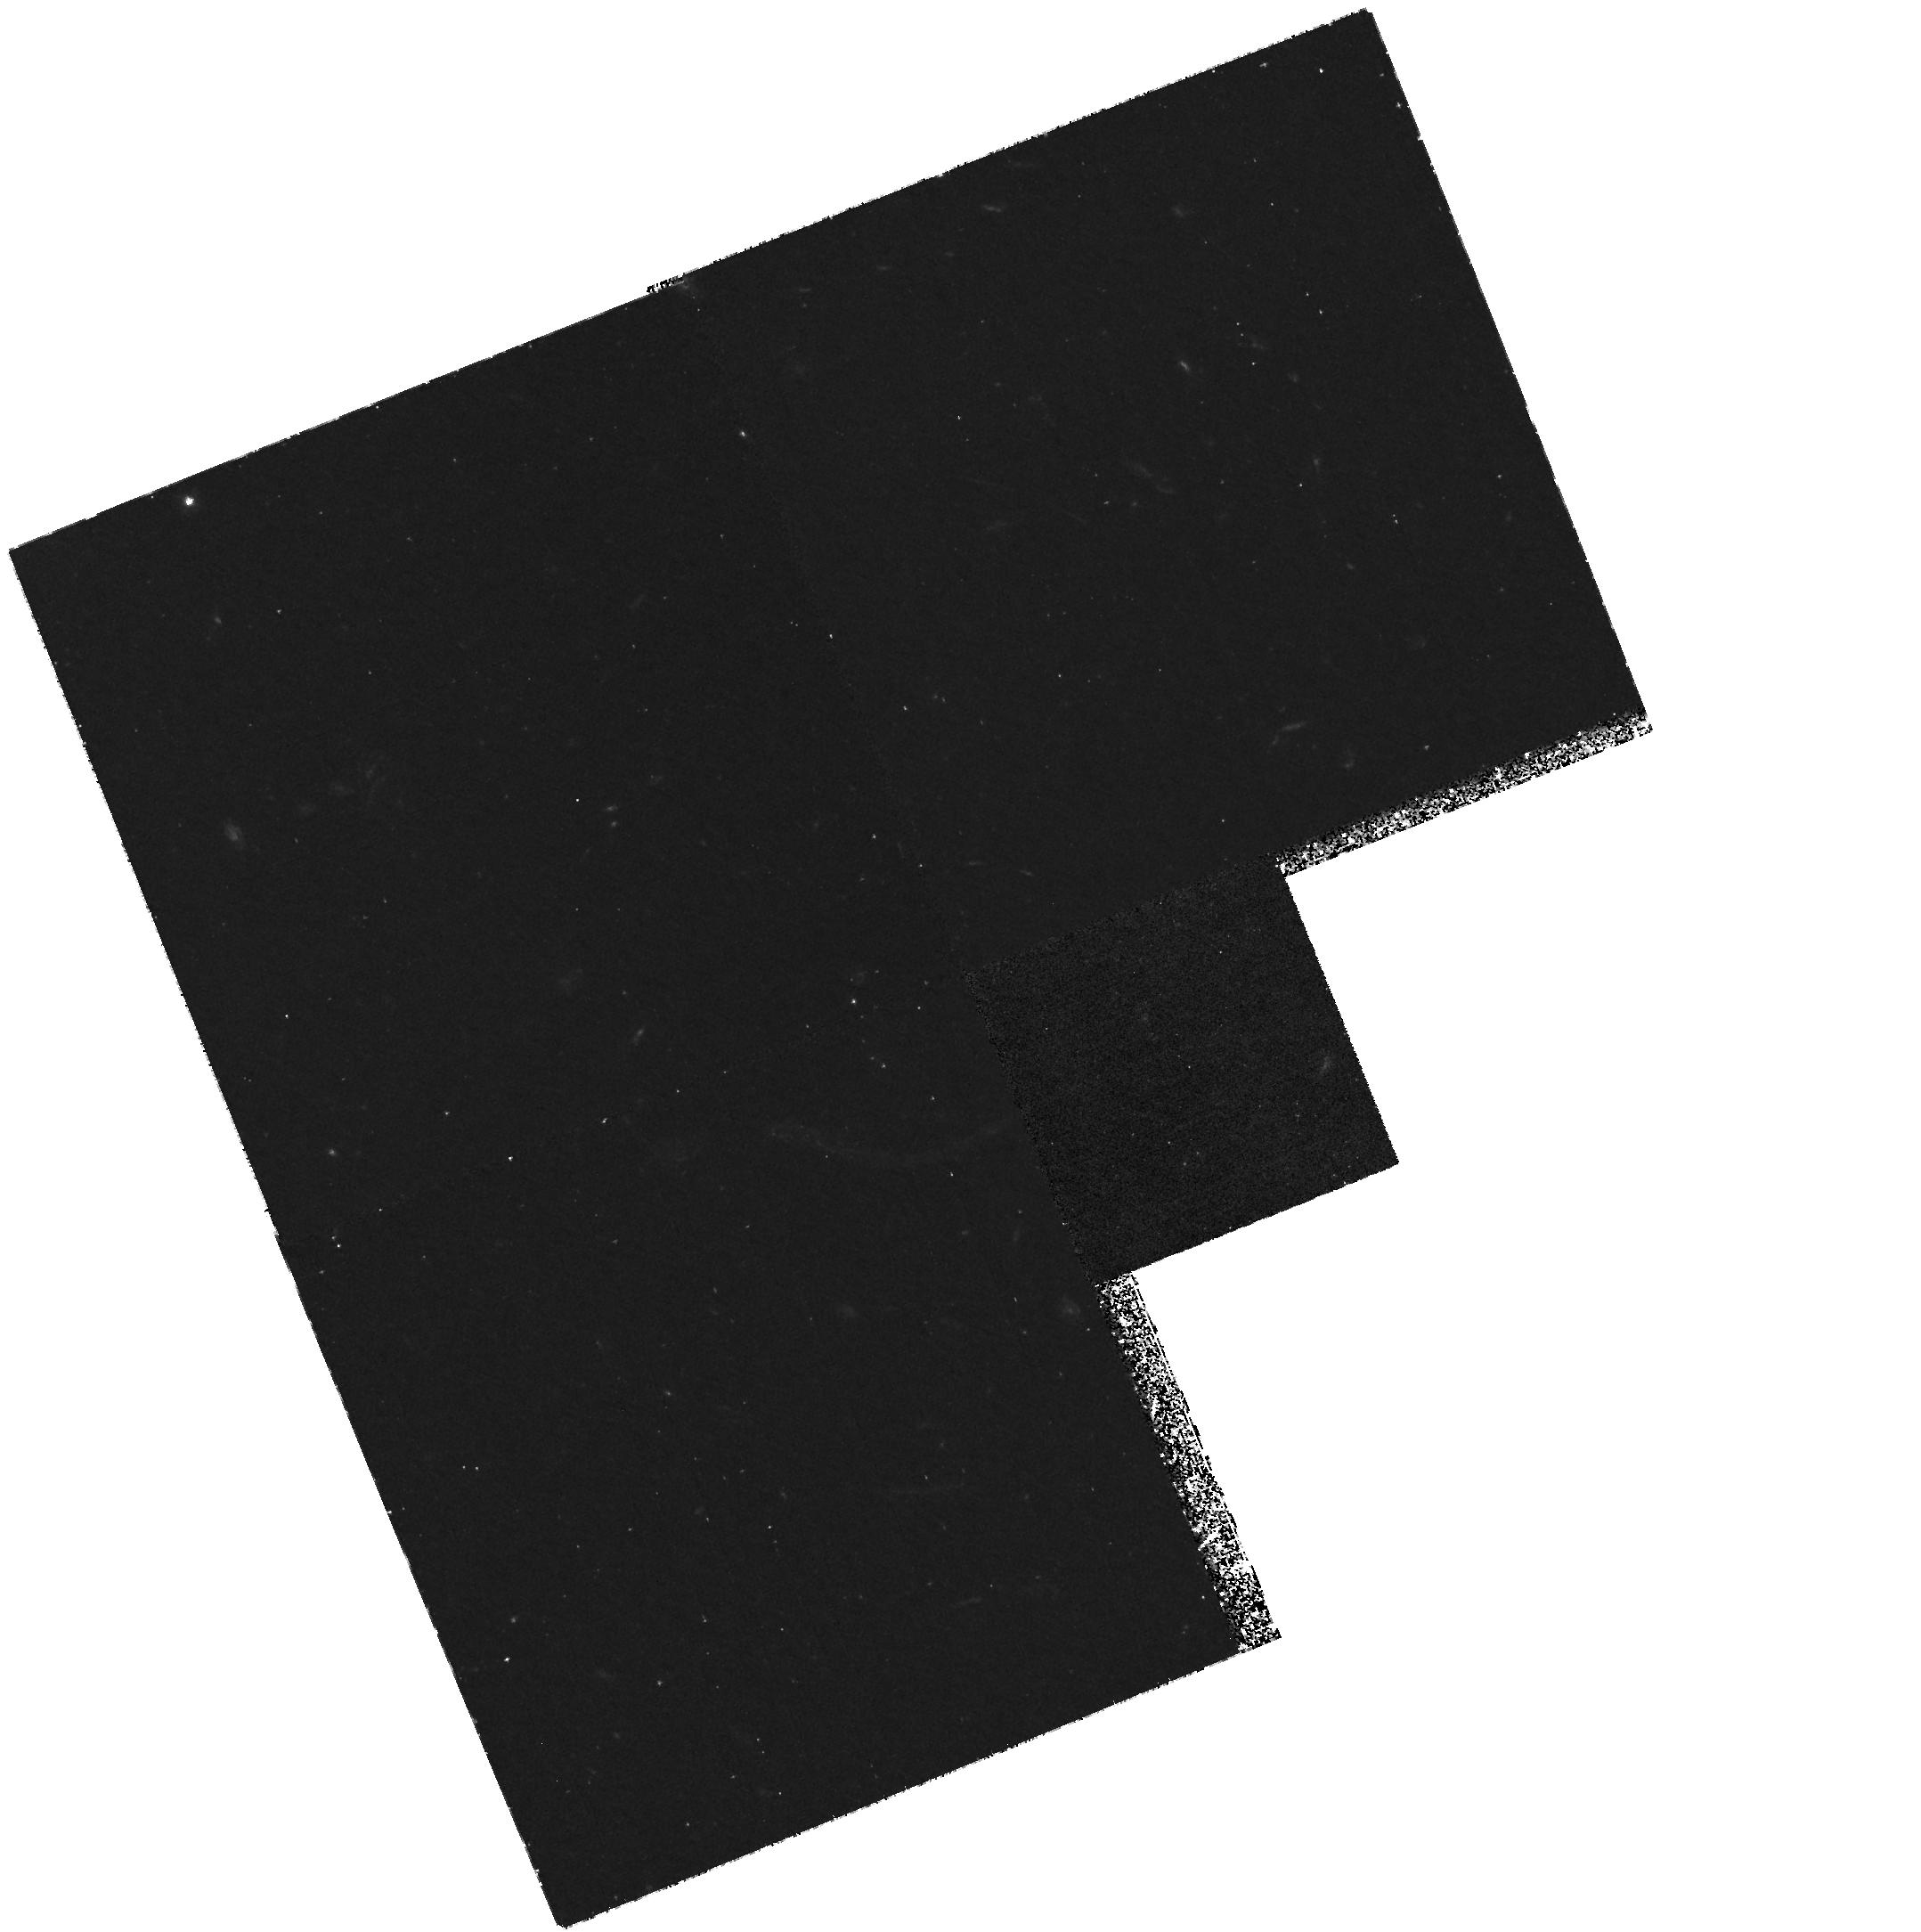
Target: ABELL370
Instrument: WFPC2/PC
Filter: F336W
Exposure: 4.5 h
Observation ID: hst_5709_02_wfpc2_pc_f336w_u2nj02

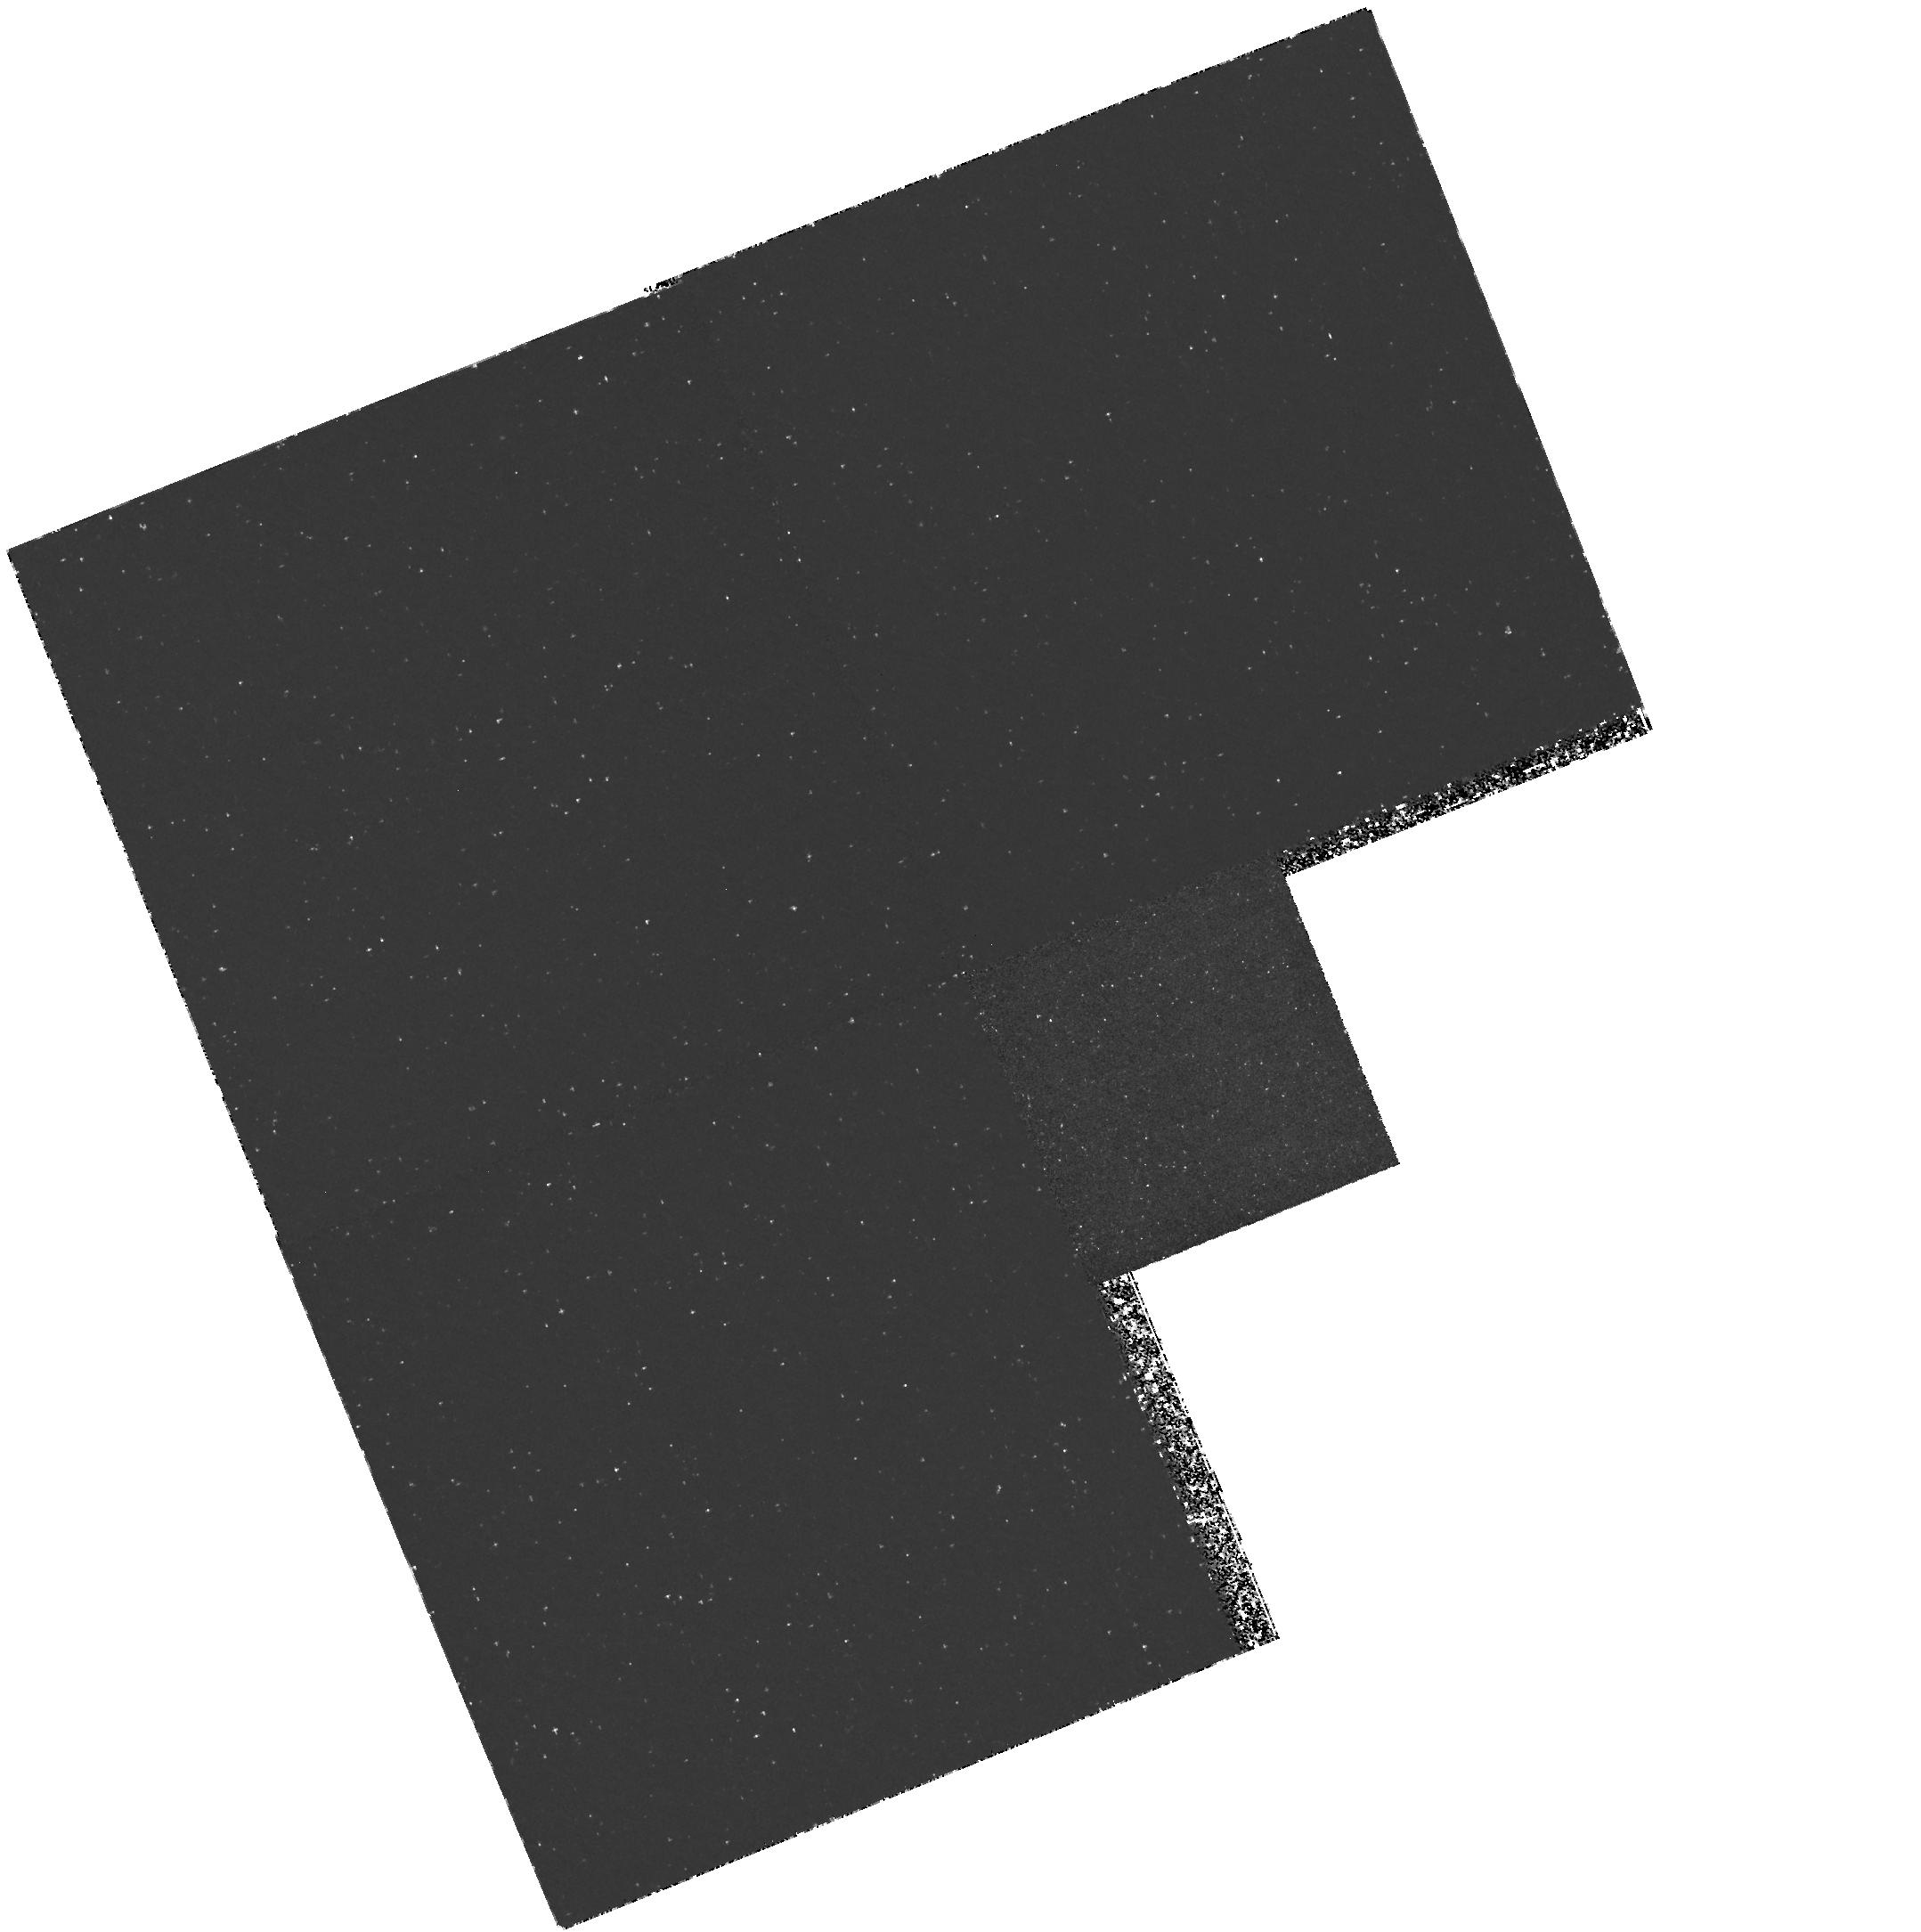
Target: ABELL370
Instrument: WFPC2/PC
Filter: F255W
Exposure: 3.2 h
Observation ID: hst_5709_01_wfpc2_pc_f255w_u2nj01

STAR FORMATION RATES IN DISTANT CLUSTER GALAXIES: CYCLE 4 CARRY-OVER (PI: Deharveng, Jean-Michel)

Multicolor photometry and spectroscopic redshifts are available for a complete sample of faint galaxies in the southern cluster Abell 370 at a redshift of z=0.37. Strong evidence has been found for residual star formation in the red cluster galaxies. This may reflect general evolution in the cluster ellipticals, or it could represent the final transition from infalling gas-rich systems to present-day lenticular galaxies. WFPC2 will be used to extend the spectral energy distributions for cluster members into the UV providing direct measures of the proportions of young and evolved stars in a carefully selected sample of red members complete to K=17.0.